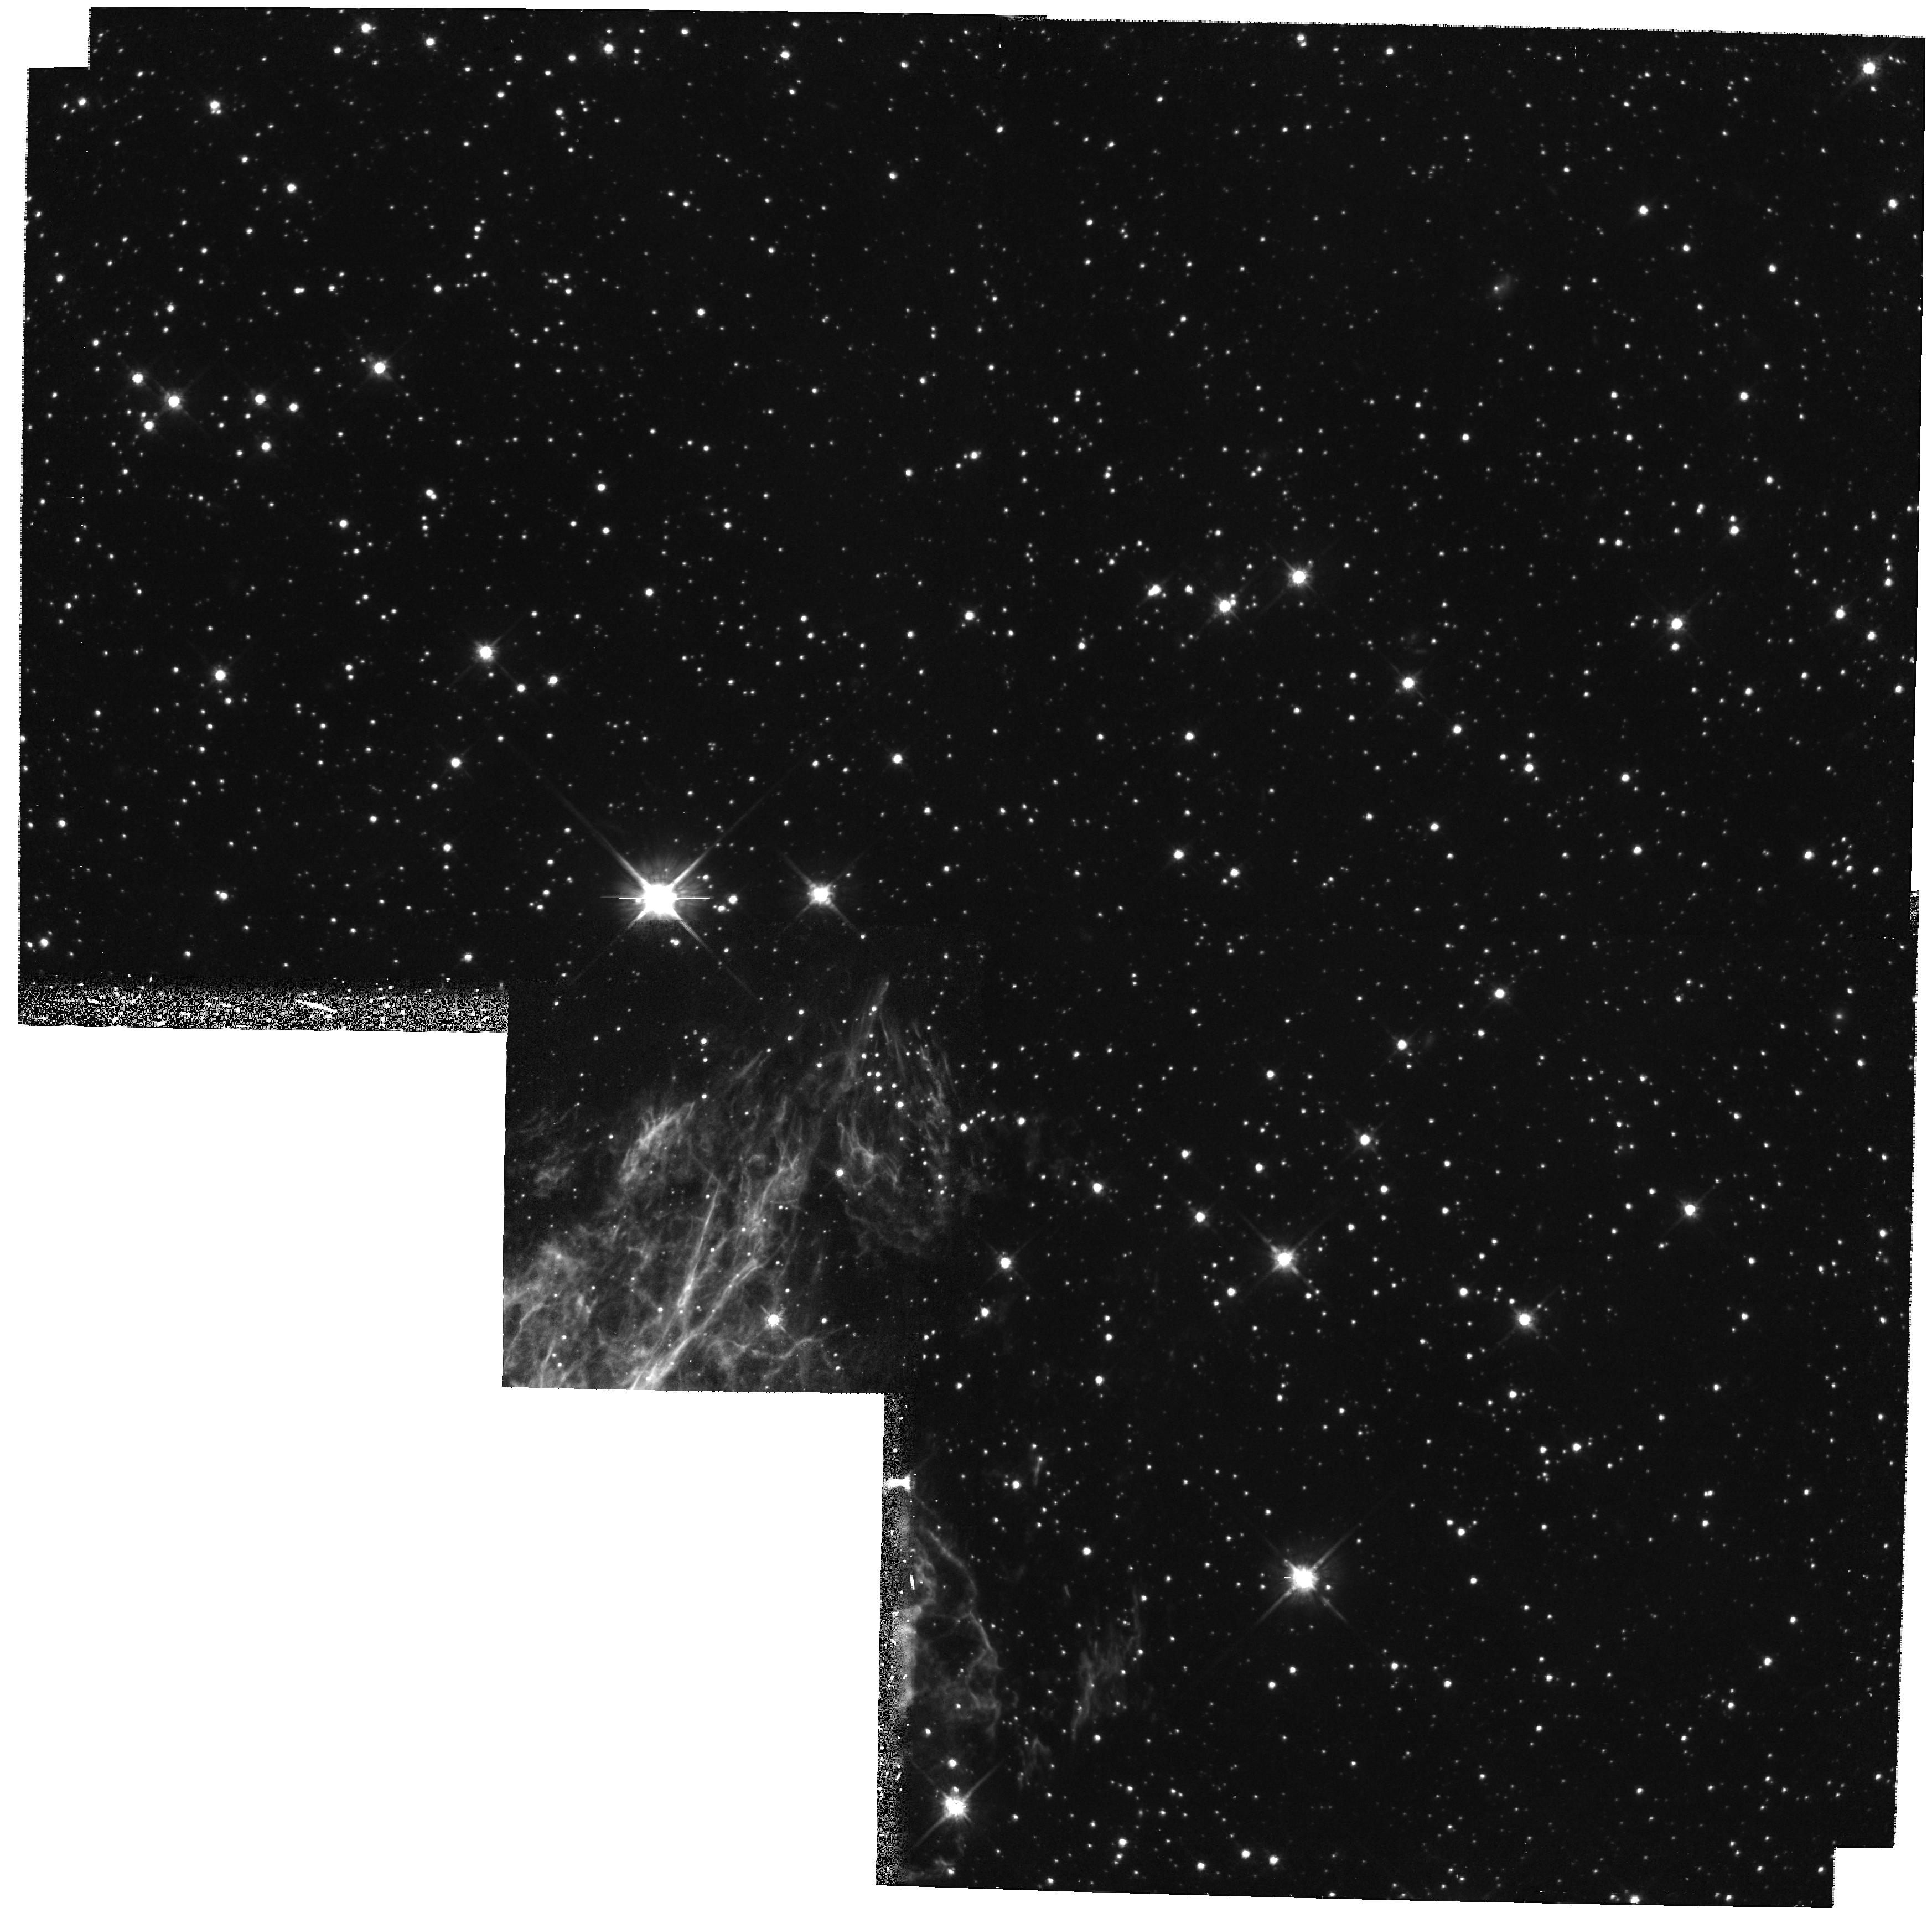
Target: N49-052601-660435
Instrument: WFPC2/PC
Filter: F814W
Exposure: 1.2 h
Observation ID: hst_6777_51_wfpc2_pc_f814w_u4zk51

A Counterpart Search for SGR 0526-66 (PI: Rothschild, Richard)

Soft gamma-ray repeaters are a class of bursting X-ray sources which are characterized by short durations, relatively soft spectra, and lack of spectral evolution during outburst. Thought to be due to neutron stars, optical counterparts have yet to be confirmed for any of the three known SGRs. We propose to use the WFPC2 to search for an optical counterpart to the X-ray point source which is coincident with the gamma- ray error box for SGR 0526-66. Detection of an optical counterpart is crucial to advancing our understanding of these remarkable objects. The proposed search will be made possible by the fine resolution of the WFPC2, which will allow for significantly more sensitive searches than presently available.